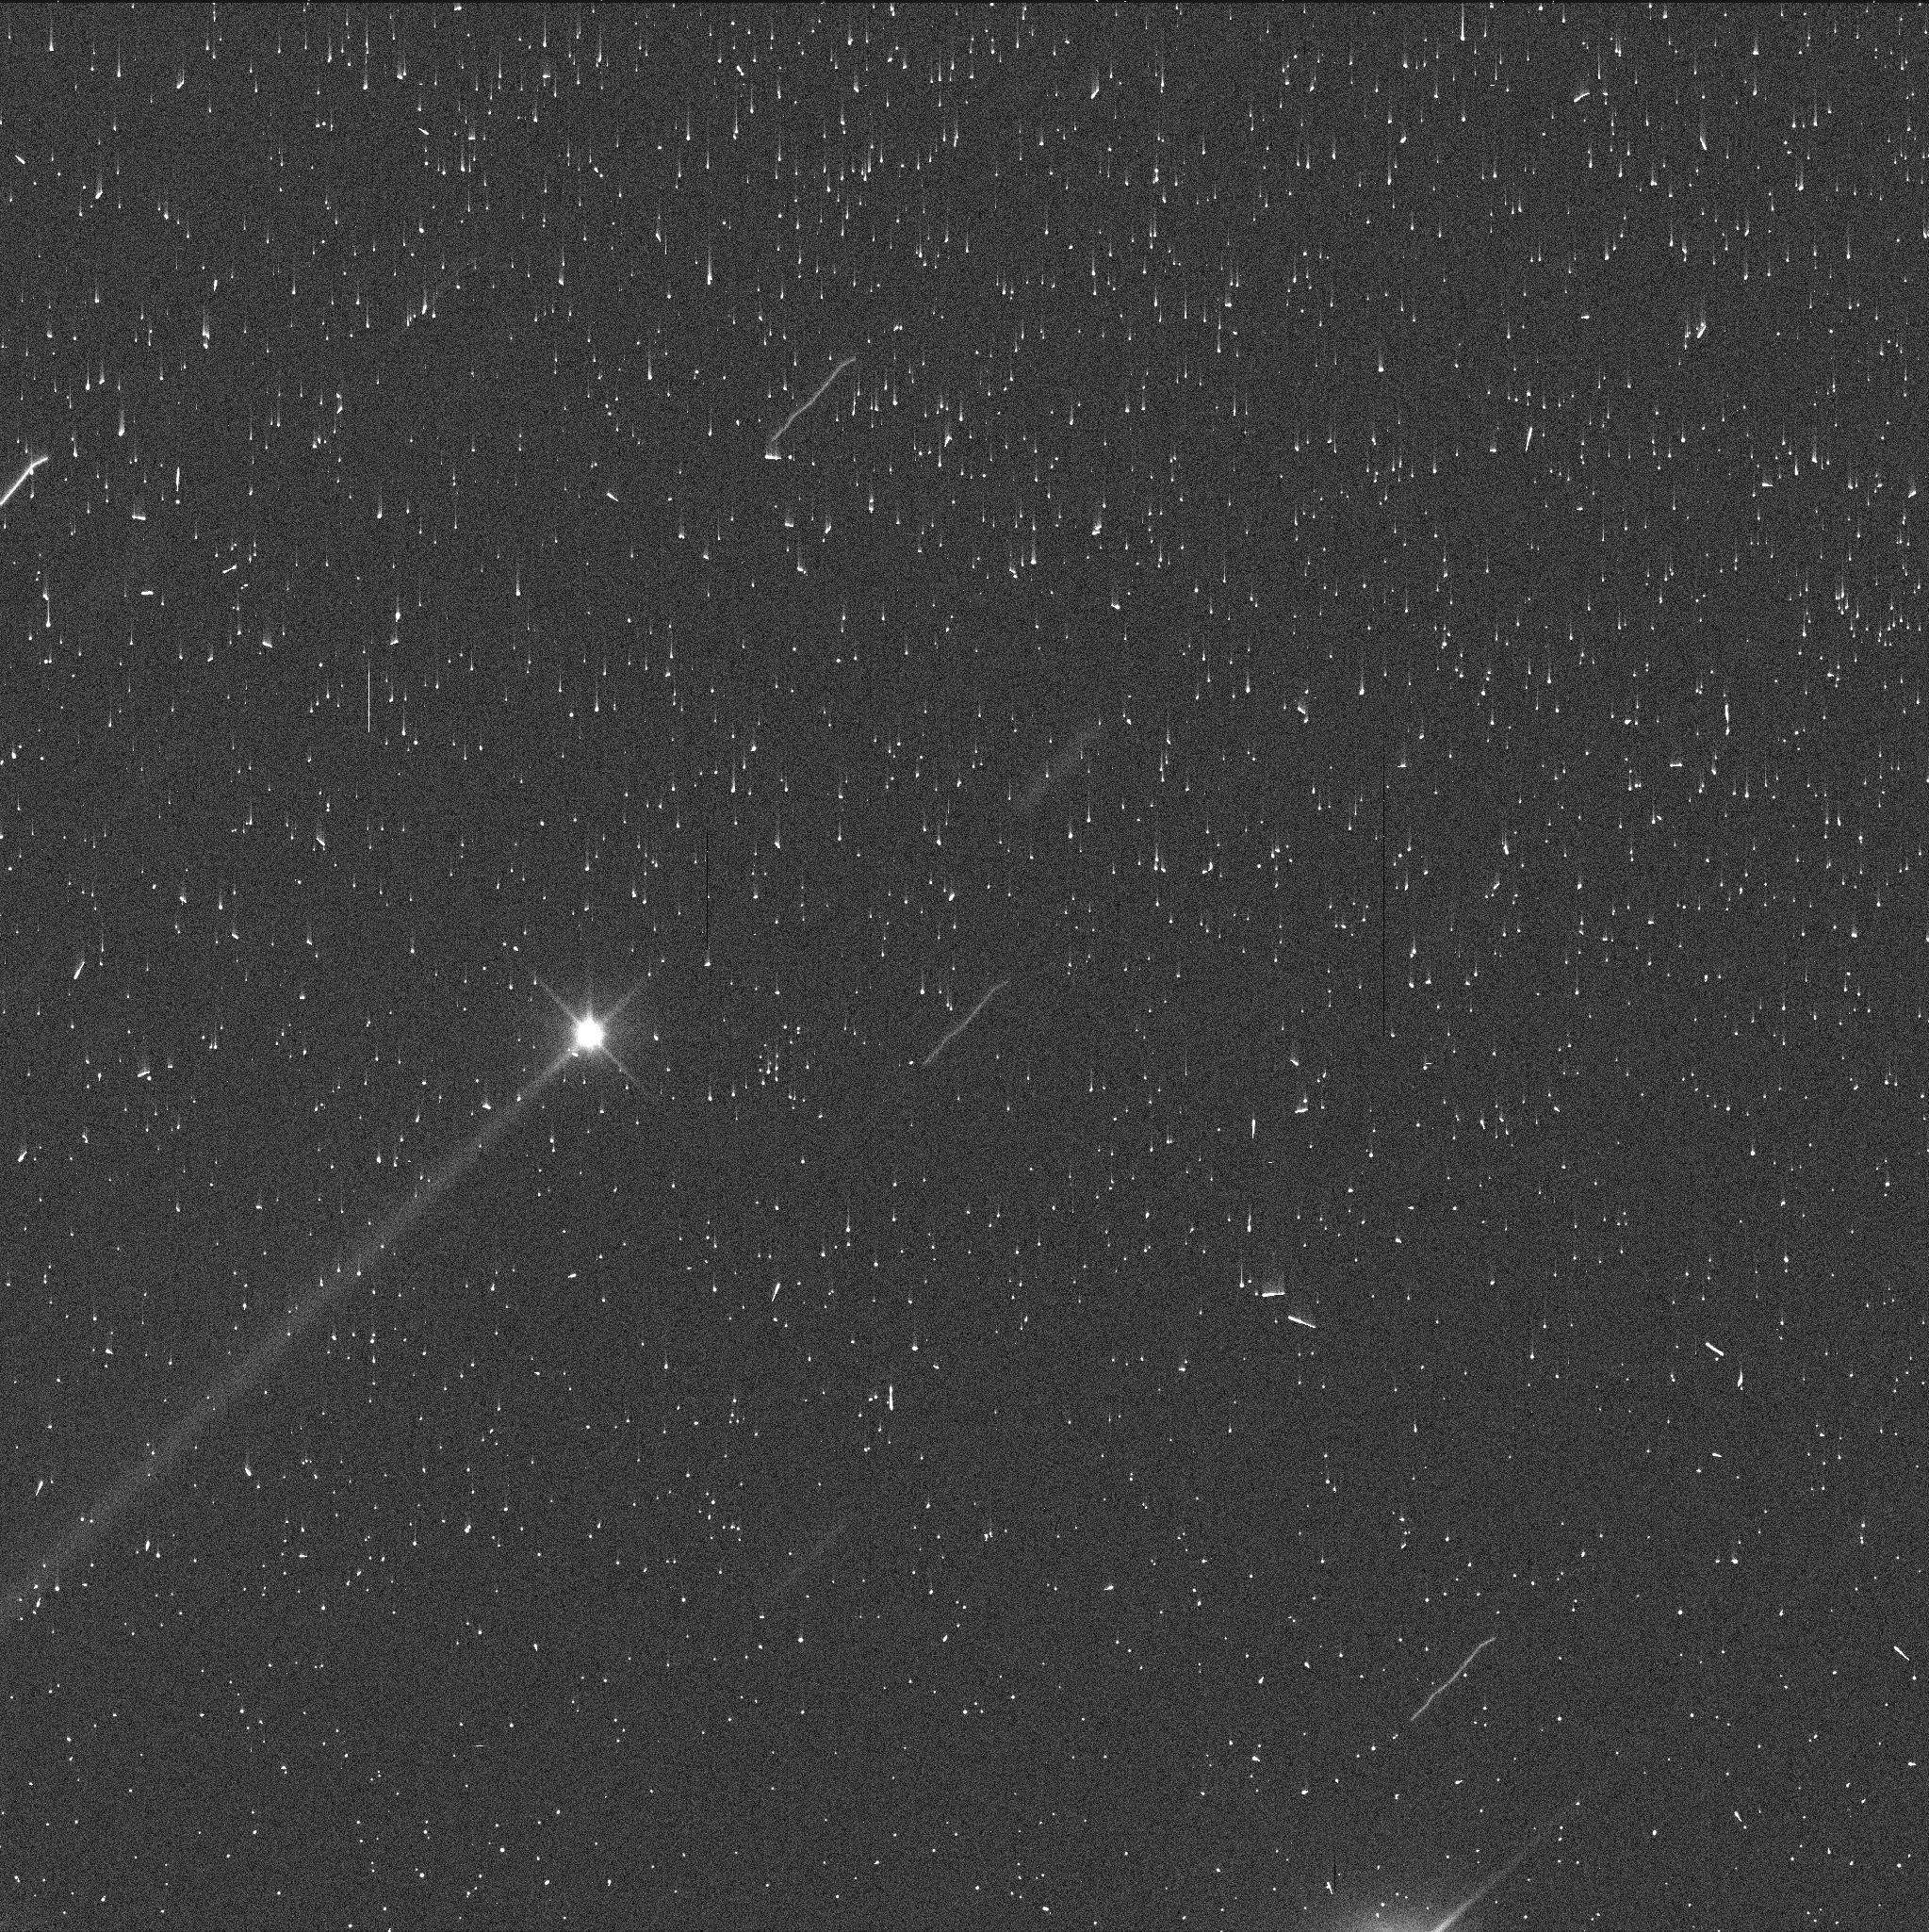
Target: DIDYMOS-UPDATED
Instrument: WFC3/UVIS
Filter: F350LP
Exposure: 2 min
Observation ID: iep432uzq

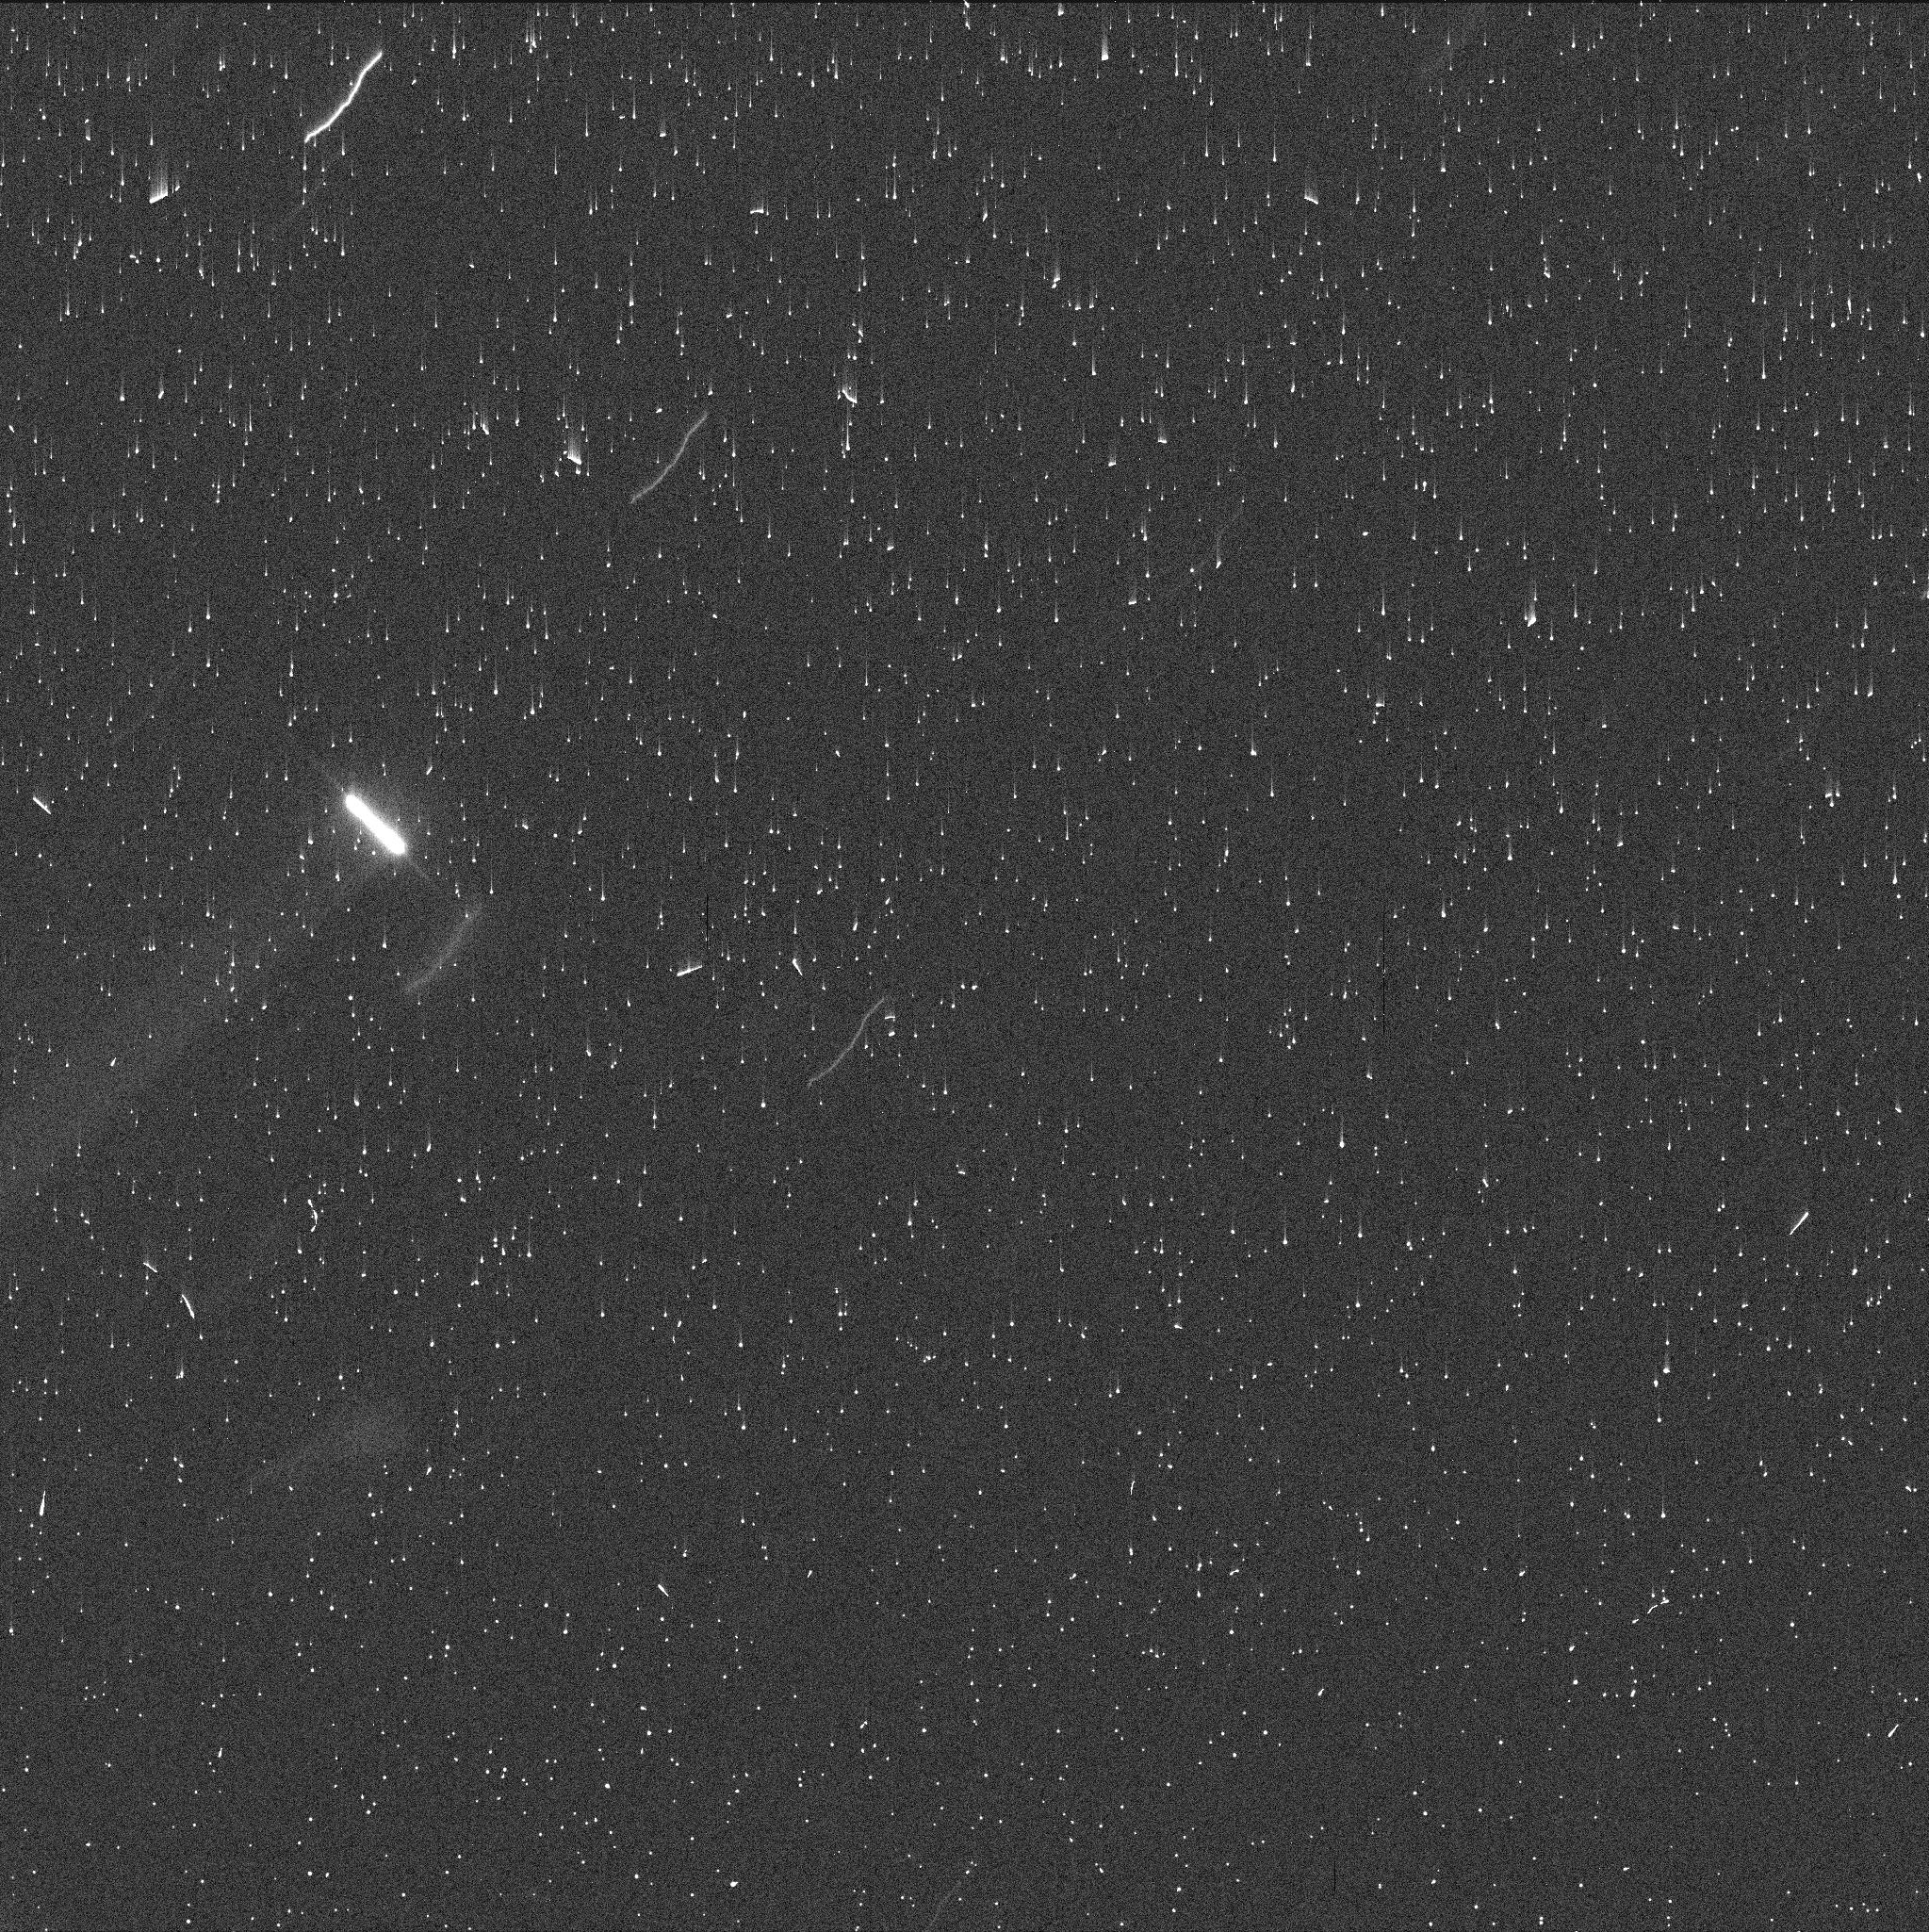
Target: DIDYMOS-UPDATED
Instrument: WFC3/UVIS
Filter: F350LP
Exposure: 2 min
Observation ID: iep431ptq

Characterization and Temporal Evolution of the Ejecta Created by the DART Impact on Dimorphos (PI: Li, Jian-Yang)

NASA's Double Asteroid Redirection Test (DART) mission will hit Dimorphos, the satellite in the binary near-Earth asteroid system (65803) Didymos in late September 2022 for a controlled asteroid impact experiment. We request 19 orbits to observe the DART impact ejecta for a total duration of three weeks to characterize its morphology and temporal evolution, and to constrain the mass, velocity and velocity distributions, particle size and size frequency distributions of the ejecta. Impact is a common and important process naturally occurring in all planetary systems and plays an important role in the evolution of planetary objects. The DART mission is the first experiment to demonstrate asteroid impact hazard mitigation by using a kinetic impactor, with its primary objective being to measure the momentum transfer efficiency during asteroid impact on a realistic asteroid scale. Although HST has observed naturally occurring impacts in the past, the DART impact is the first asteroid impact with precisely known impactor properties and a considerable amount of detailed knowledge about the target and impact site. Therefore, the proposed observation will both greatly improve our knowledge about impacts on asteroids, and significantly strengthen the coordinated global observing campaign organized by the DART investigation team. HST is the only observing facility that is capable of high-resolution, high sensitivity imaging of the full extent of the DART ejecta for the full duration of ejecta development and dissipation.